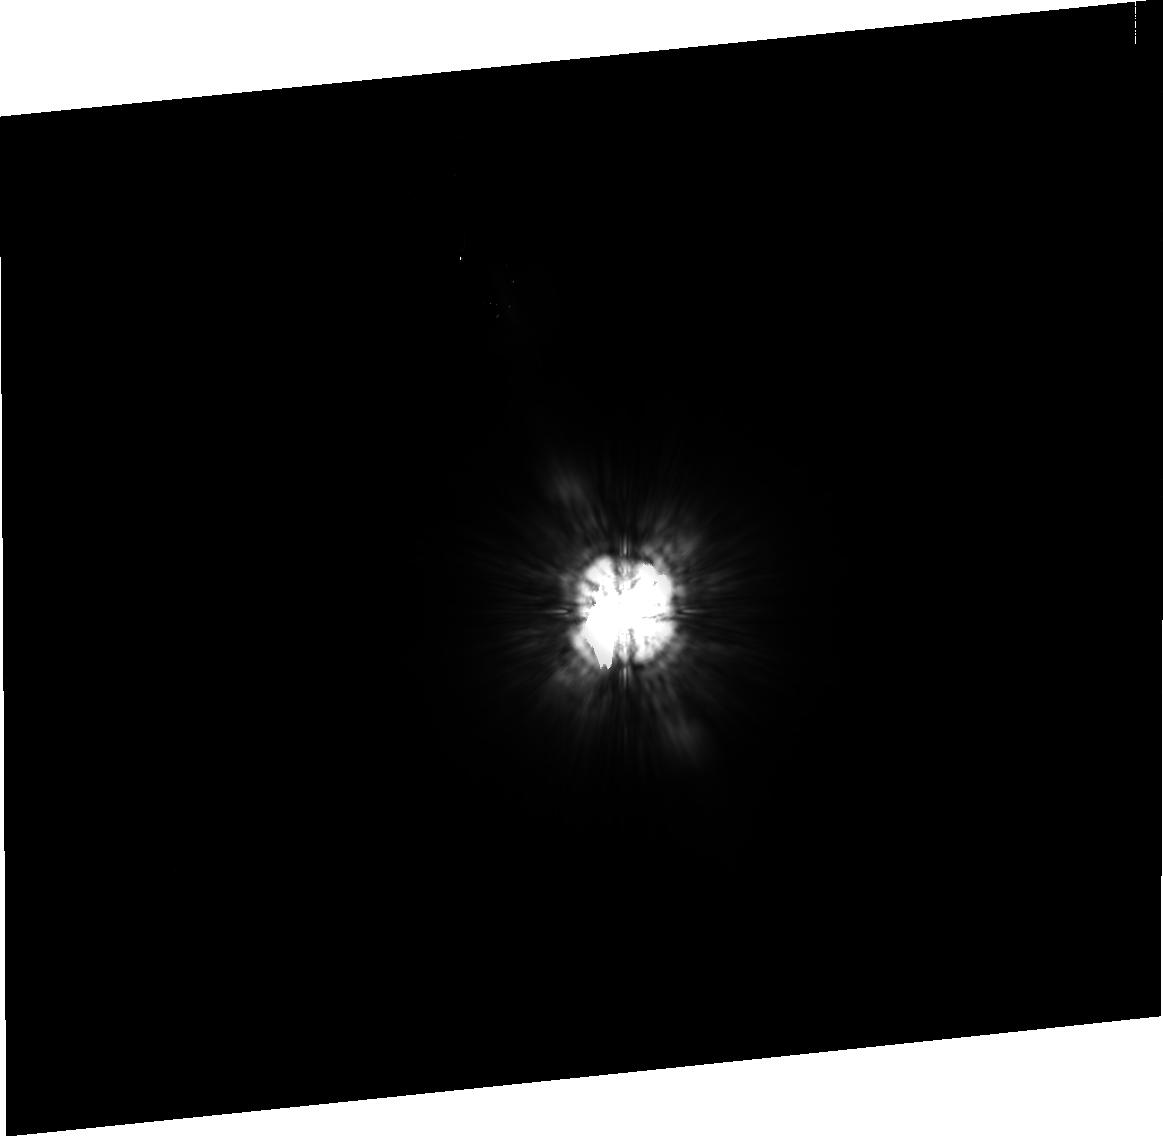
Target: HD109085. Instrument: ACS/HRC. Filter: F814W. Exposure: 38 min. Observation ID: j93n11020

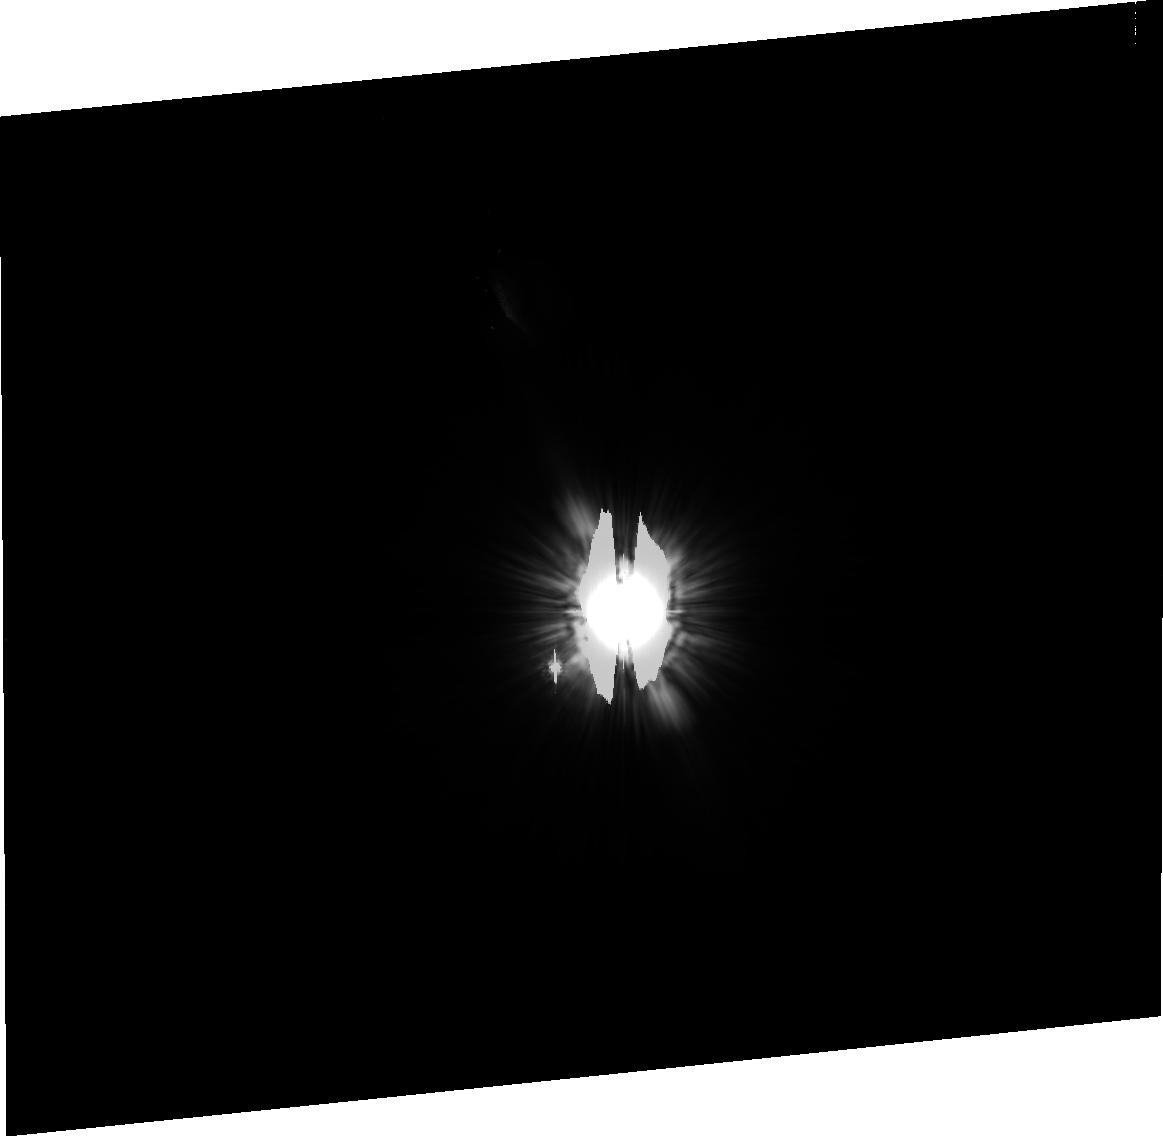
Target: HD105452. Instrument: ACS/HRC. Filter: F606W. Exposure: 38 min. Observation ID: j93n12040

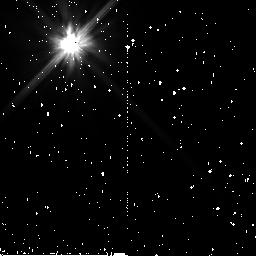
Target: HD132052. Instrument: NICMOS/NIC2. Filter: F110W. Exposure: 35 min. Observation ID: n93n14010

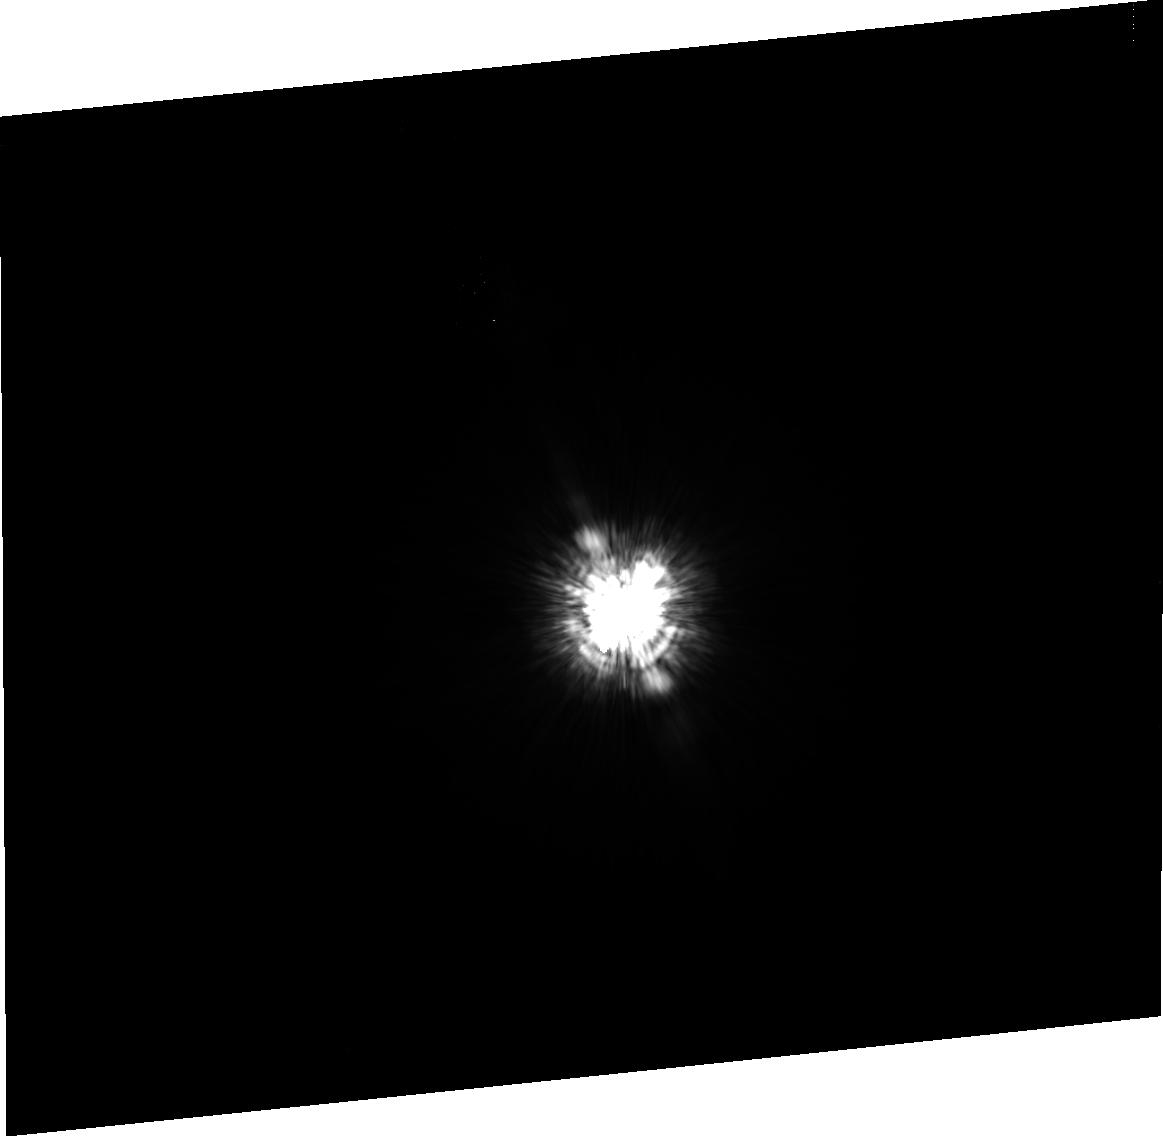
Target: HD109085. Instrument: ACS/HRC. Filter: F435W. Exposure: 38 min. Observation ID: j93n10060

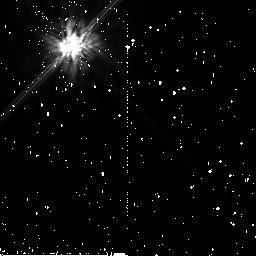
Target: HD109085. Instrument: NICMOS/NIC2. Filter: F160W. Exposure: 34 min. Observation ID: n93n13020

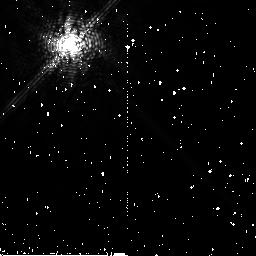
Target: HD132052. Instrument: NICMOS/NIC2. Filter: F171M. Exposure: 14 min. Observation ID: n93n14030

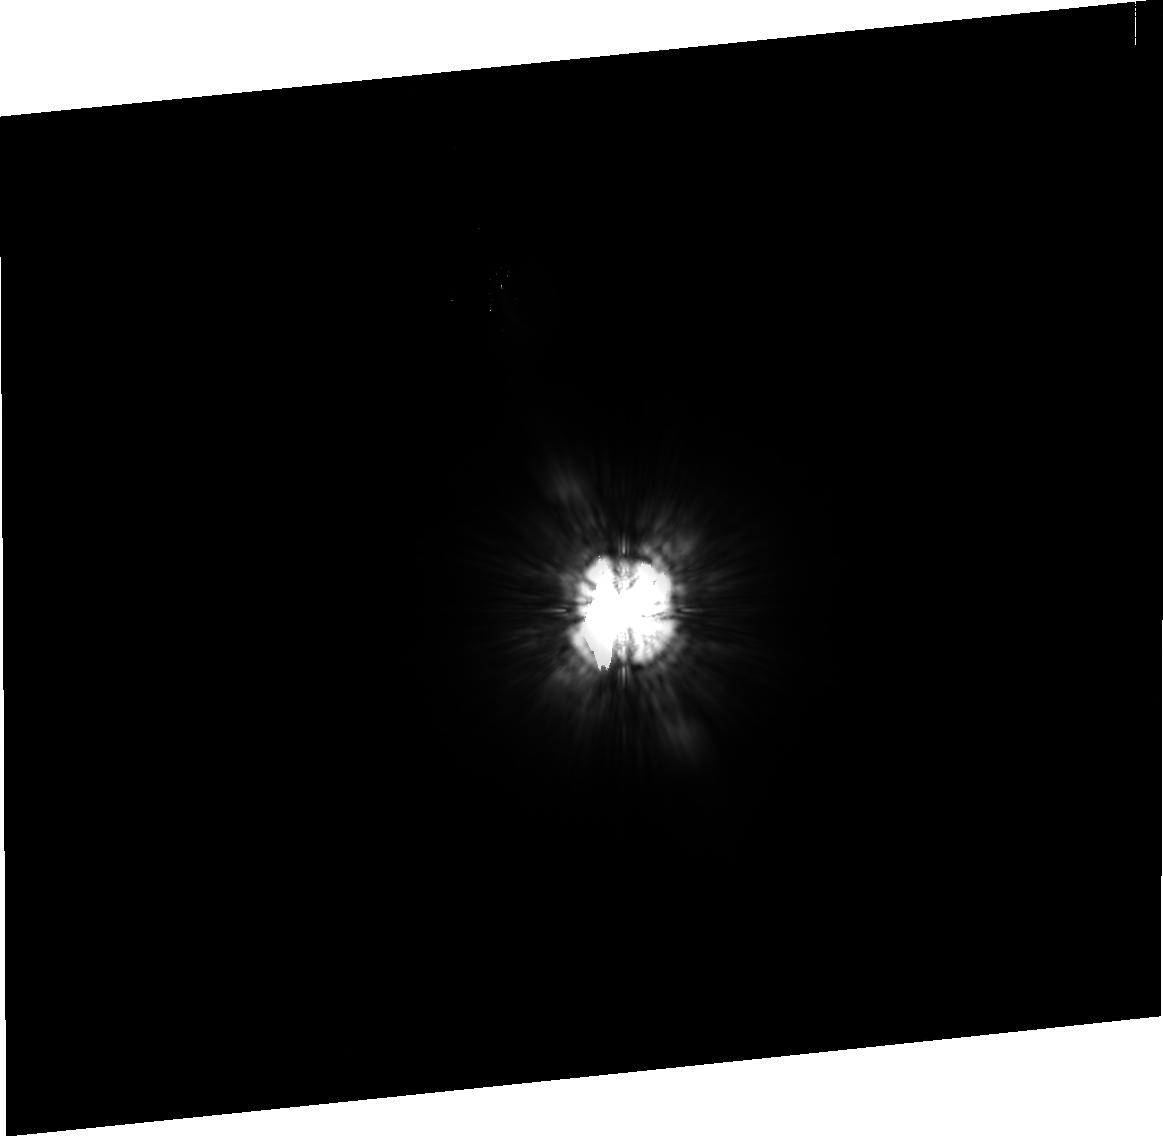
Target: HD109085. Instrument: ACS/HRC. Filter: F814W. Exposure: 38 min. Observation ID: j93n10020

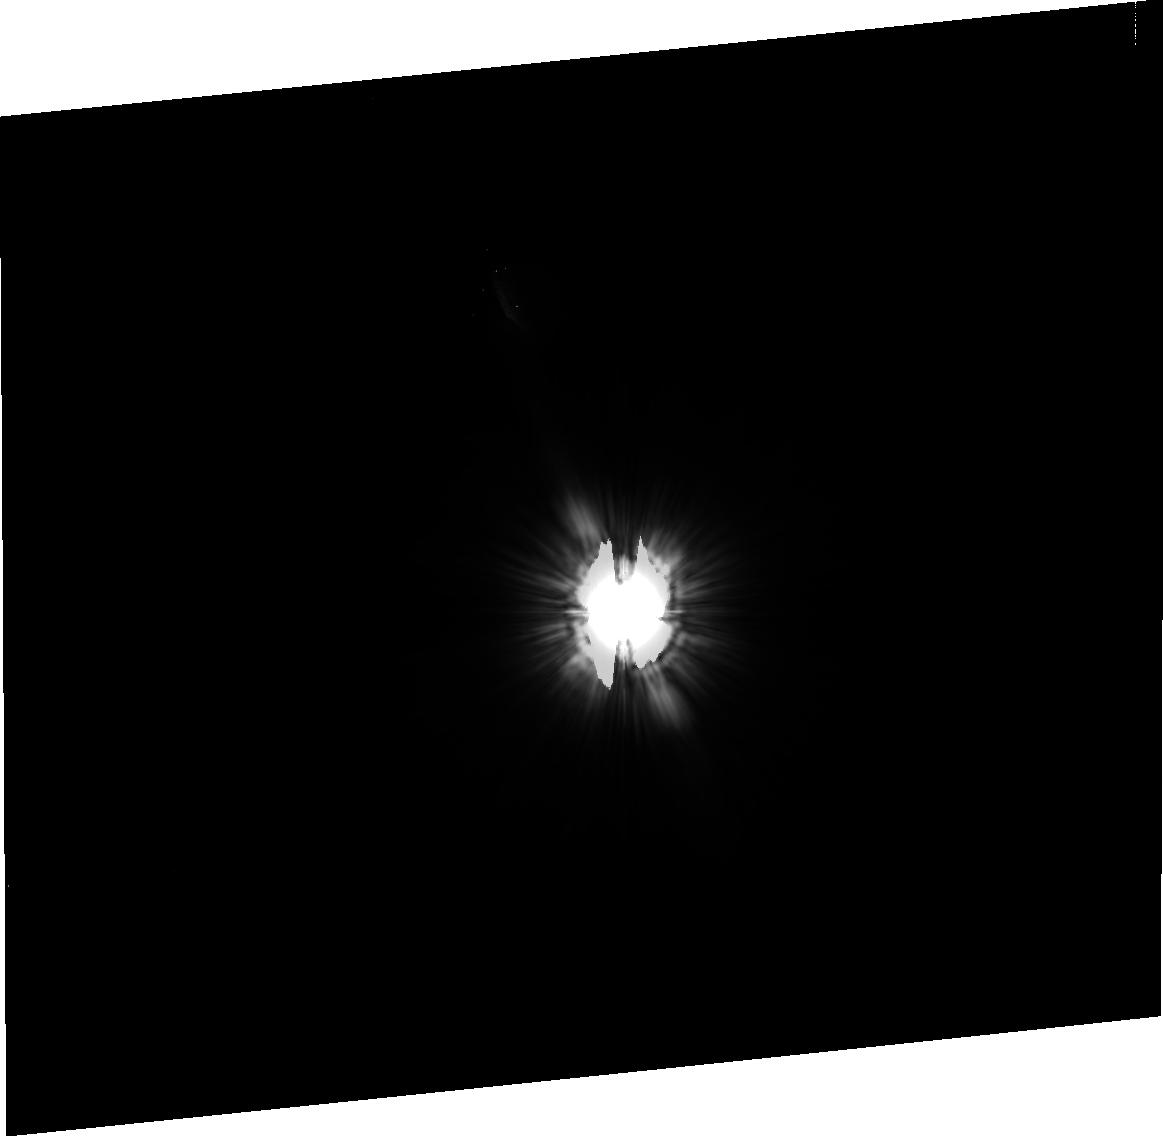
Target: HD109085. Instrument: ACS/HRC. Filter: F606W. Exposure: 38 min. Observation ID: j93n11040

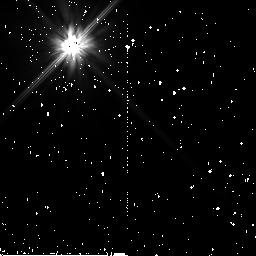
Target: HD109085. Instrument: NICMOS/NIC2. Filter: F110W. Exposure: 34 min. Observation ID: n93n13010

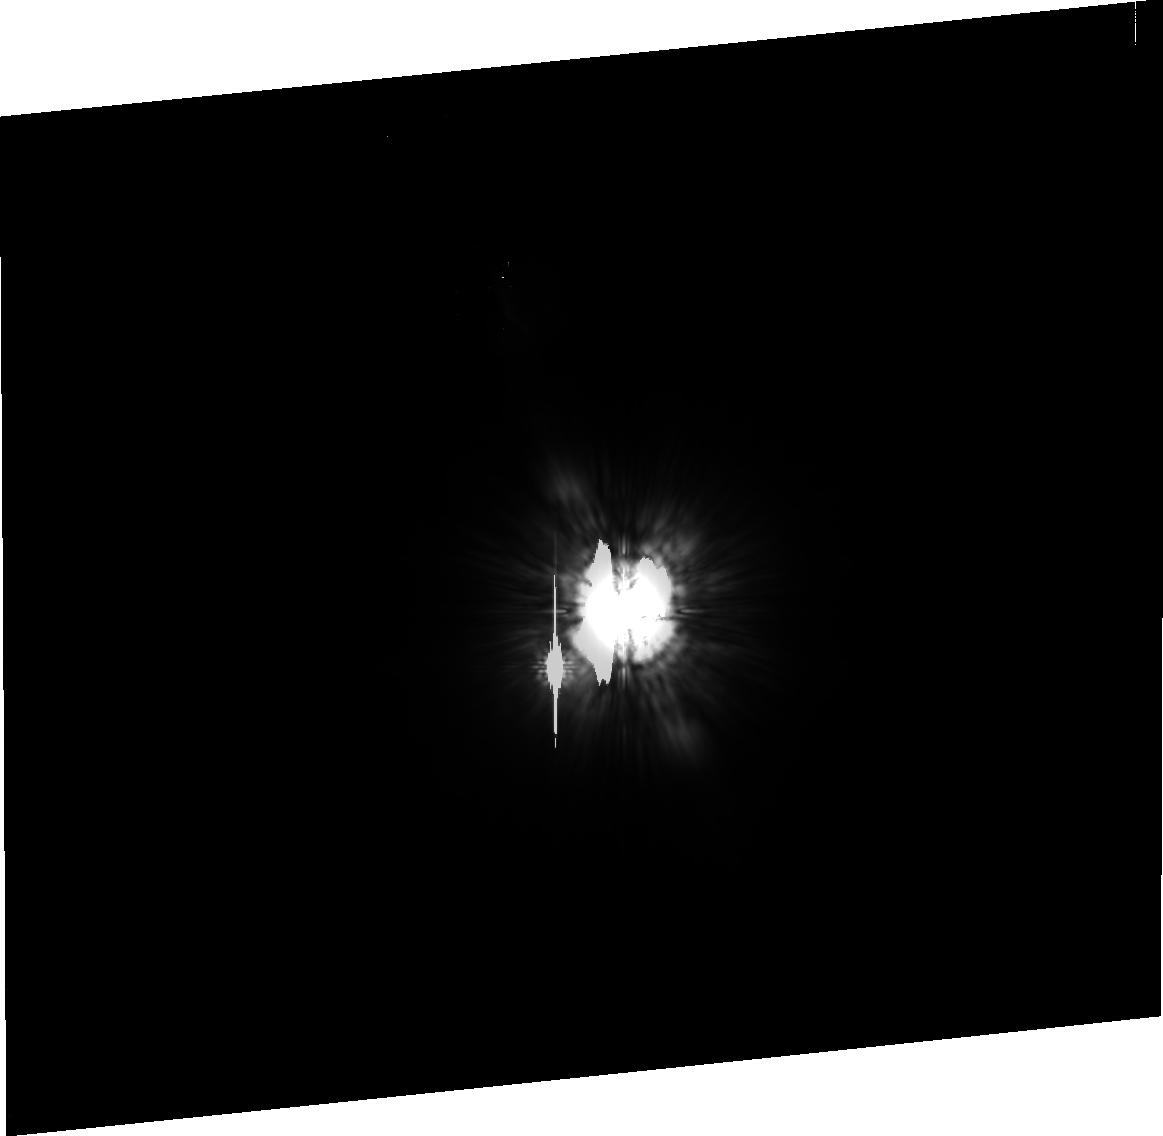
Target: HD105452. Instrument: ACS/HRC. Filter: F814W. Exposure: 38 min. Observation ID: j93n12020

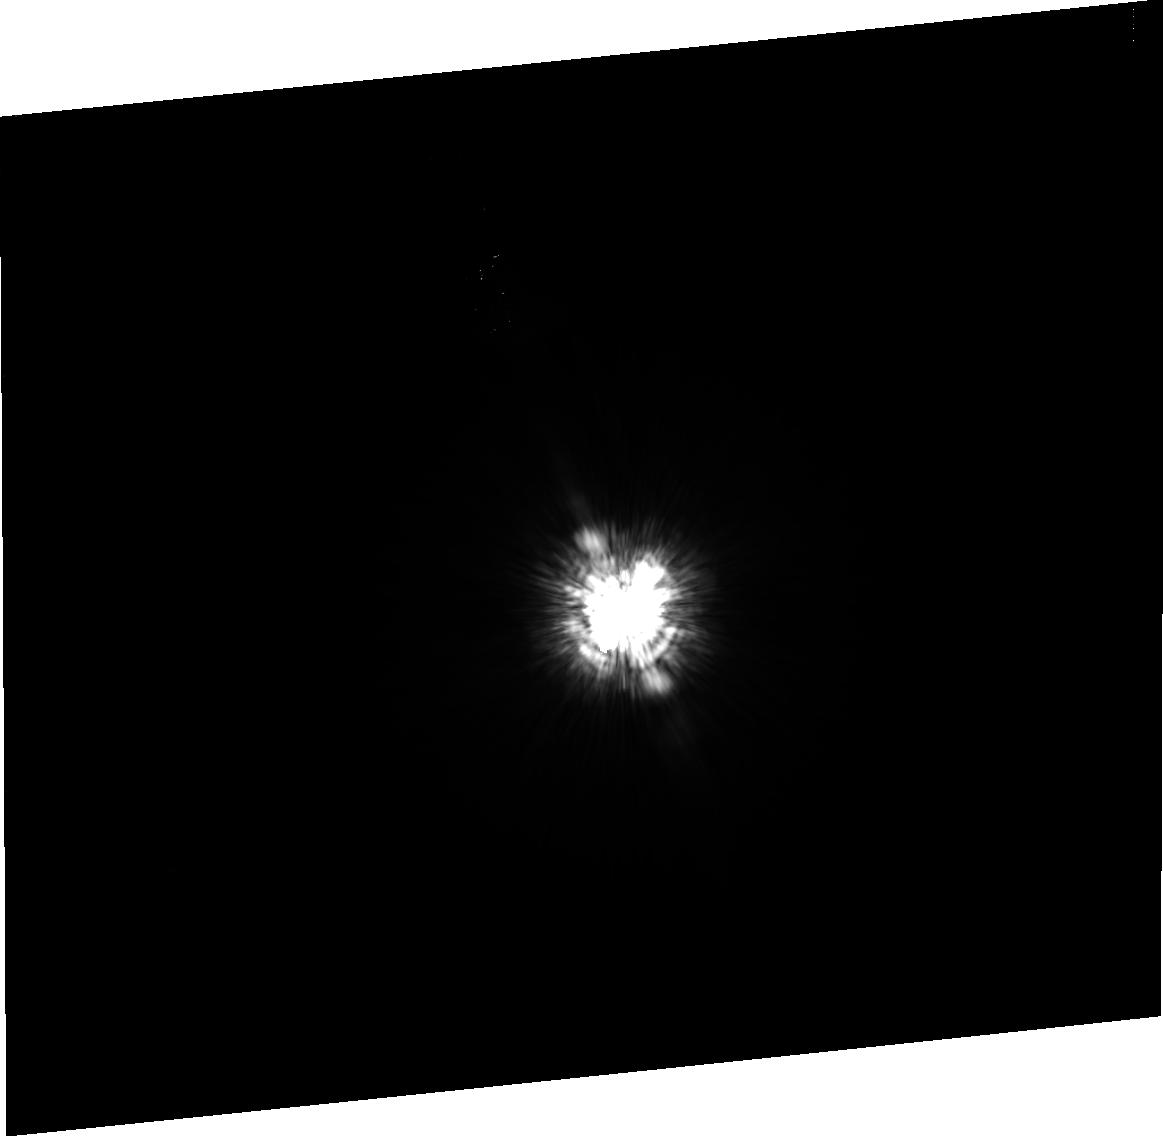
Target: HD109085. Instrument: ACS/HRC. Filter: F435W. Exposure: 38 min. Observation ID: j93n11060

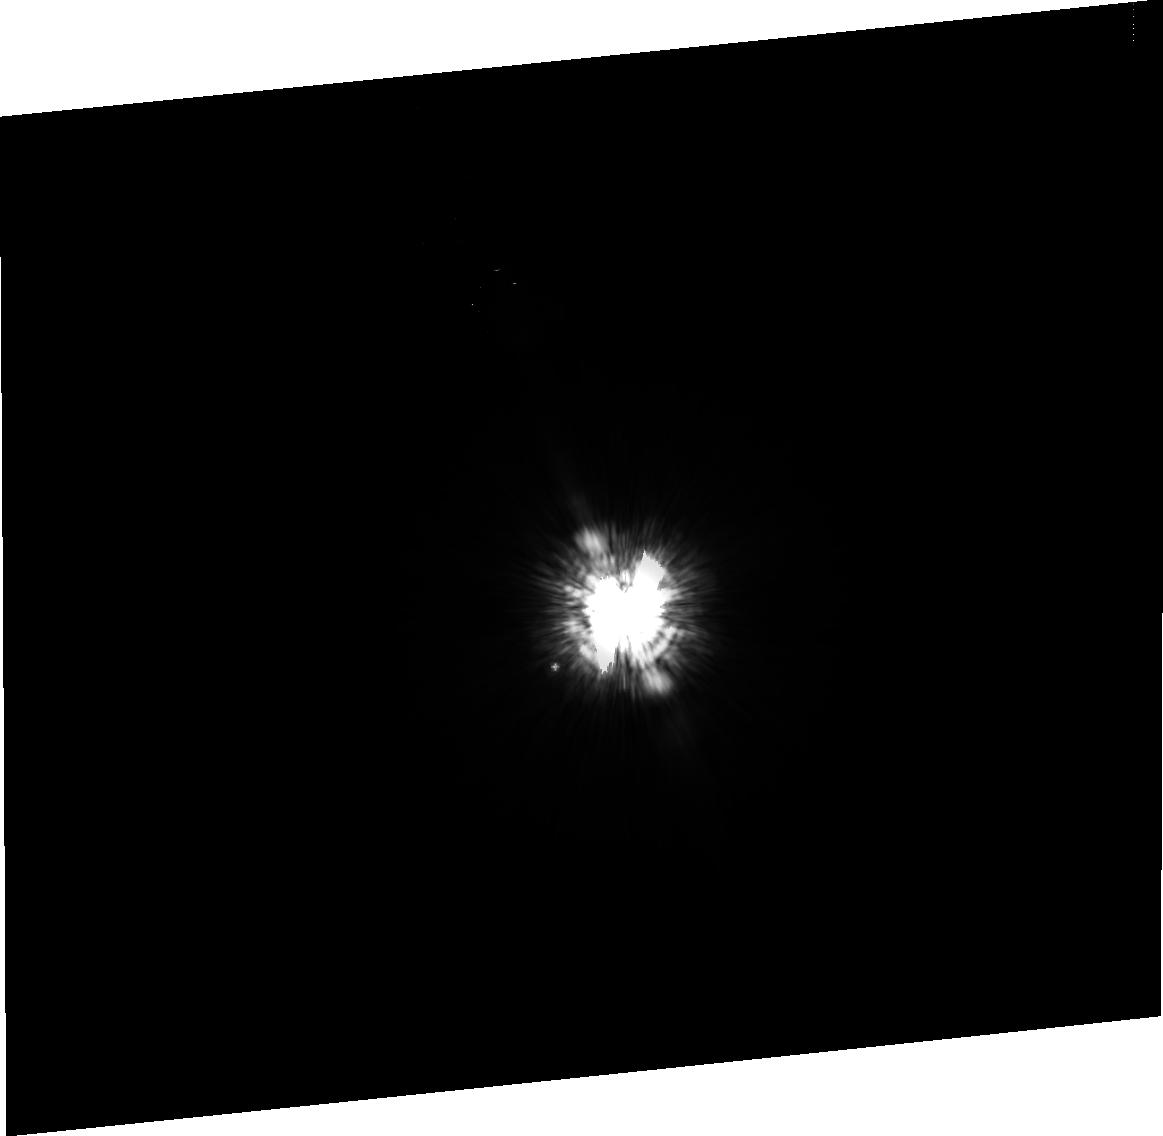
Target: HD105452. Instrument: ACS/HRC. Filter: F435W. Exposure: 43 min. Observation ID: j93n12060

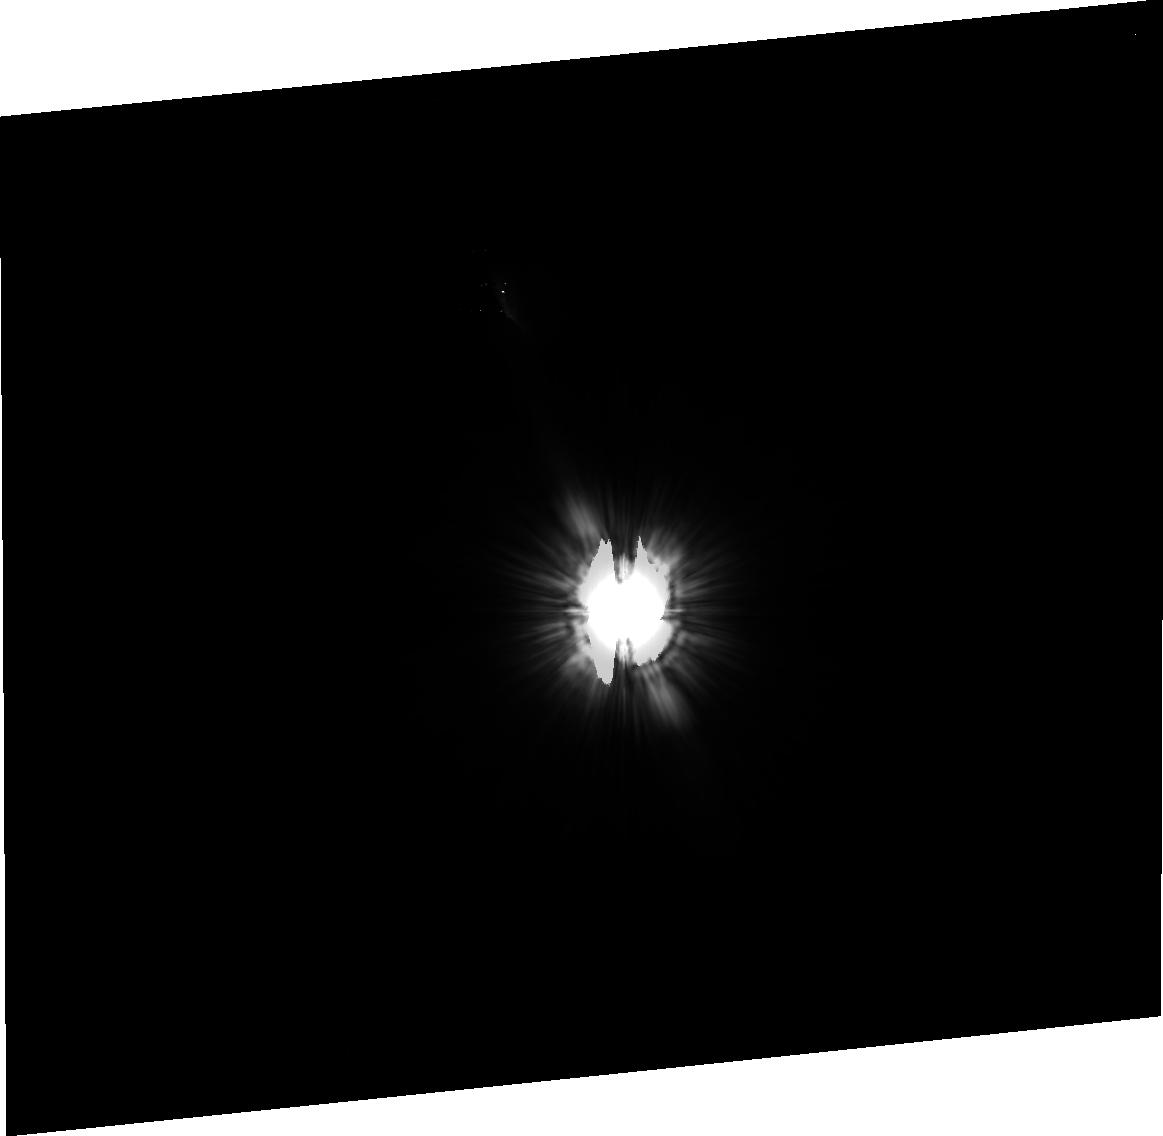
Target: HD109085. Instrument: ACS/HRC. Filter: F606W. Exposure: 38 min. Observation ID: j93n10040

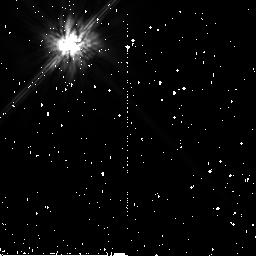
Target: HD132052. Instrument: NICMOS/NIC2. Filter: F160W. Exposure: 28 min. Observation ID: n93n14020

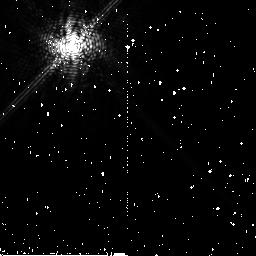
Target: HD109085. Instrument: NICMOS/NIC2. Filter: F171M. Exposure: 21 min. Observation ID: n93n13030

Coronagraphic imaging of Eta Corvus: a  newly discovered  debris disk at 18 pc (PI: Wyatt, Mark)

Debris disks are one of the final stages in the evolution of planetary systems. High resolution imaging of debris disks has been instrumental to our understanding of the status of planet formation in these systems. The detection of clumps and asymmetries has even led to the detection of unseen planets. However, just six resolved disks exist in the literature. Eta Crv is now the seventh debris disk confirmed with imaging, and was discovered in a recent sub-mm survey of nearby stars. Its proximity (18 pc) and similarity to Beta Pic, one of the "big four" Vega-type disks, makes it an excellent candidate for a high resolution coronagraphic study of its disk structure. Modeling of this structure at many wavelengths will set hard constraints on its unseen planetary system and the distribution of particles from micron to kilometer in size, thus significantly extending our understanding of the planet formation processes in debris disks